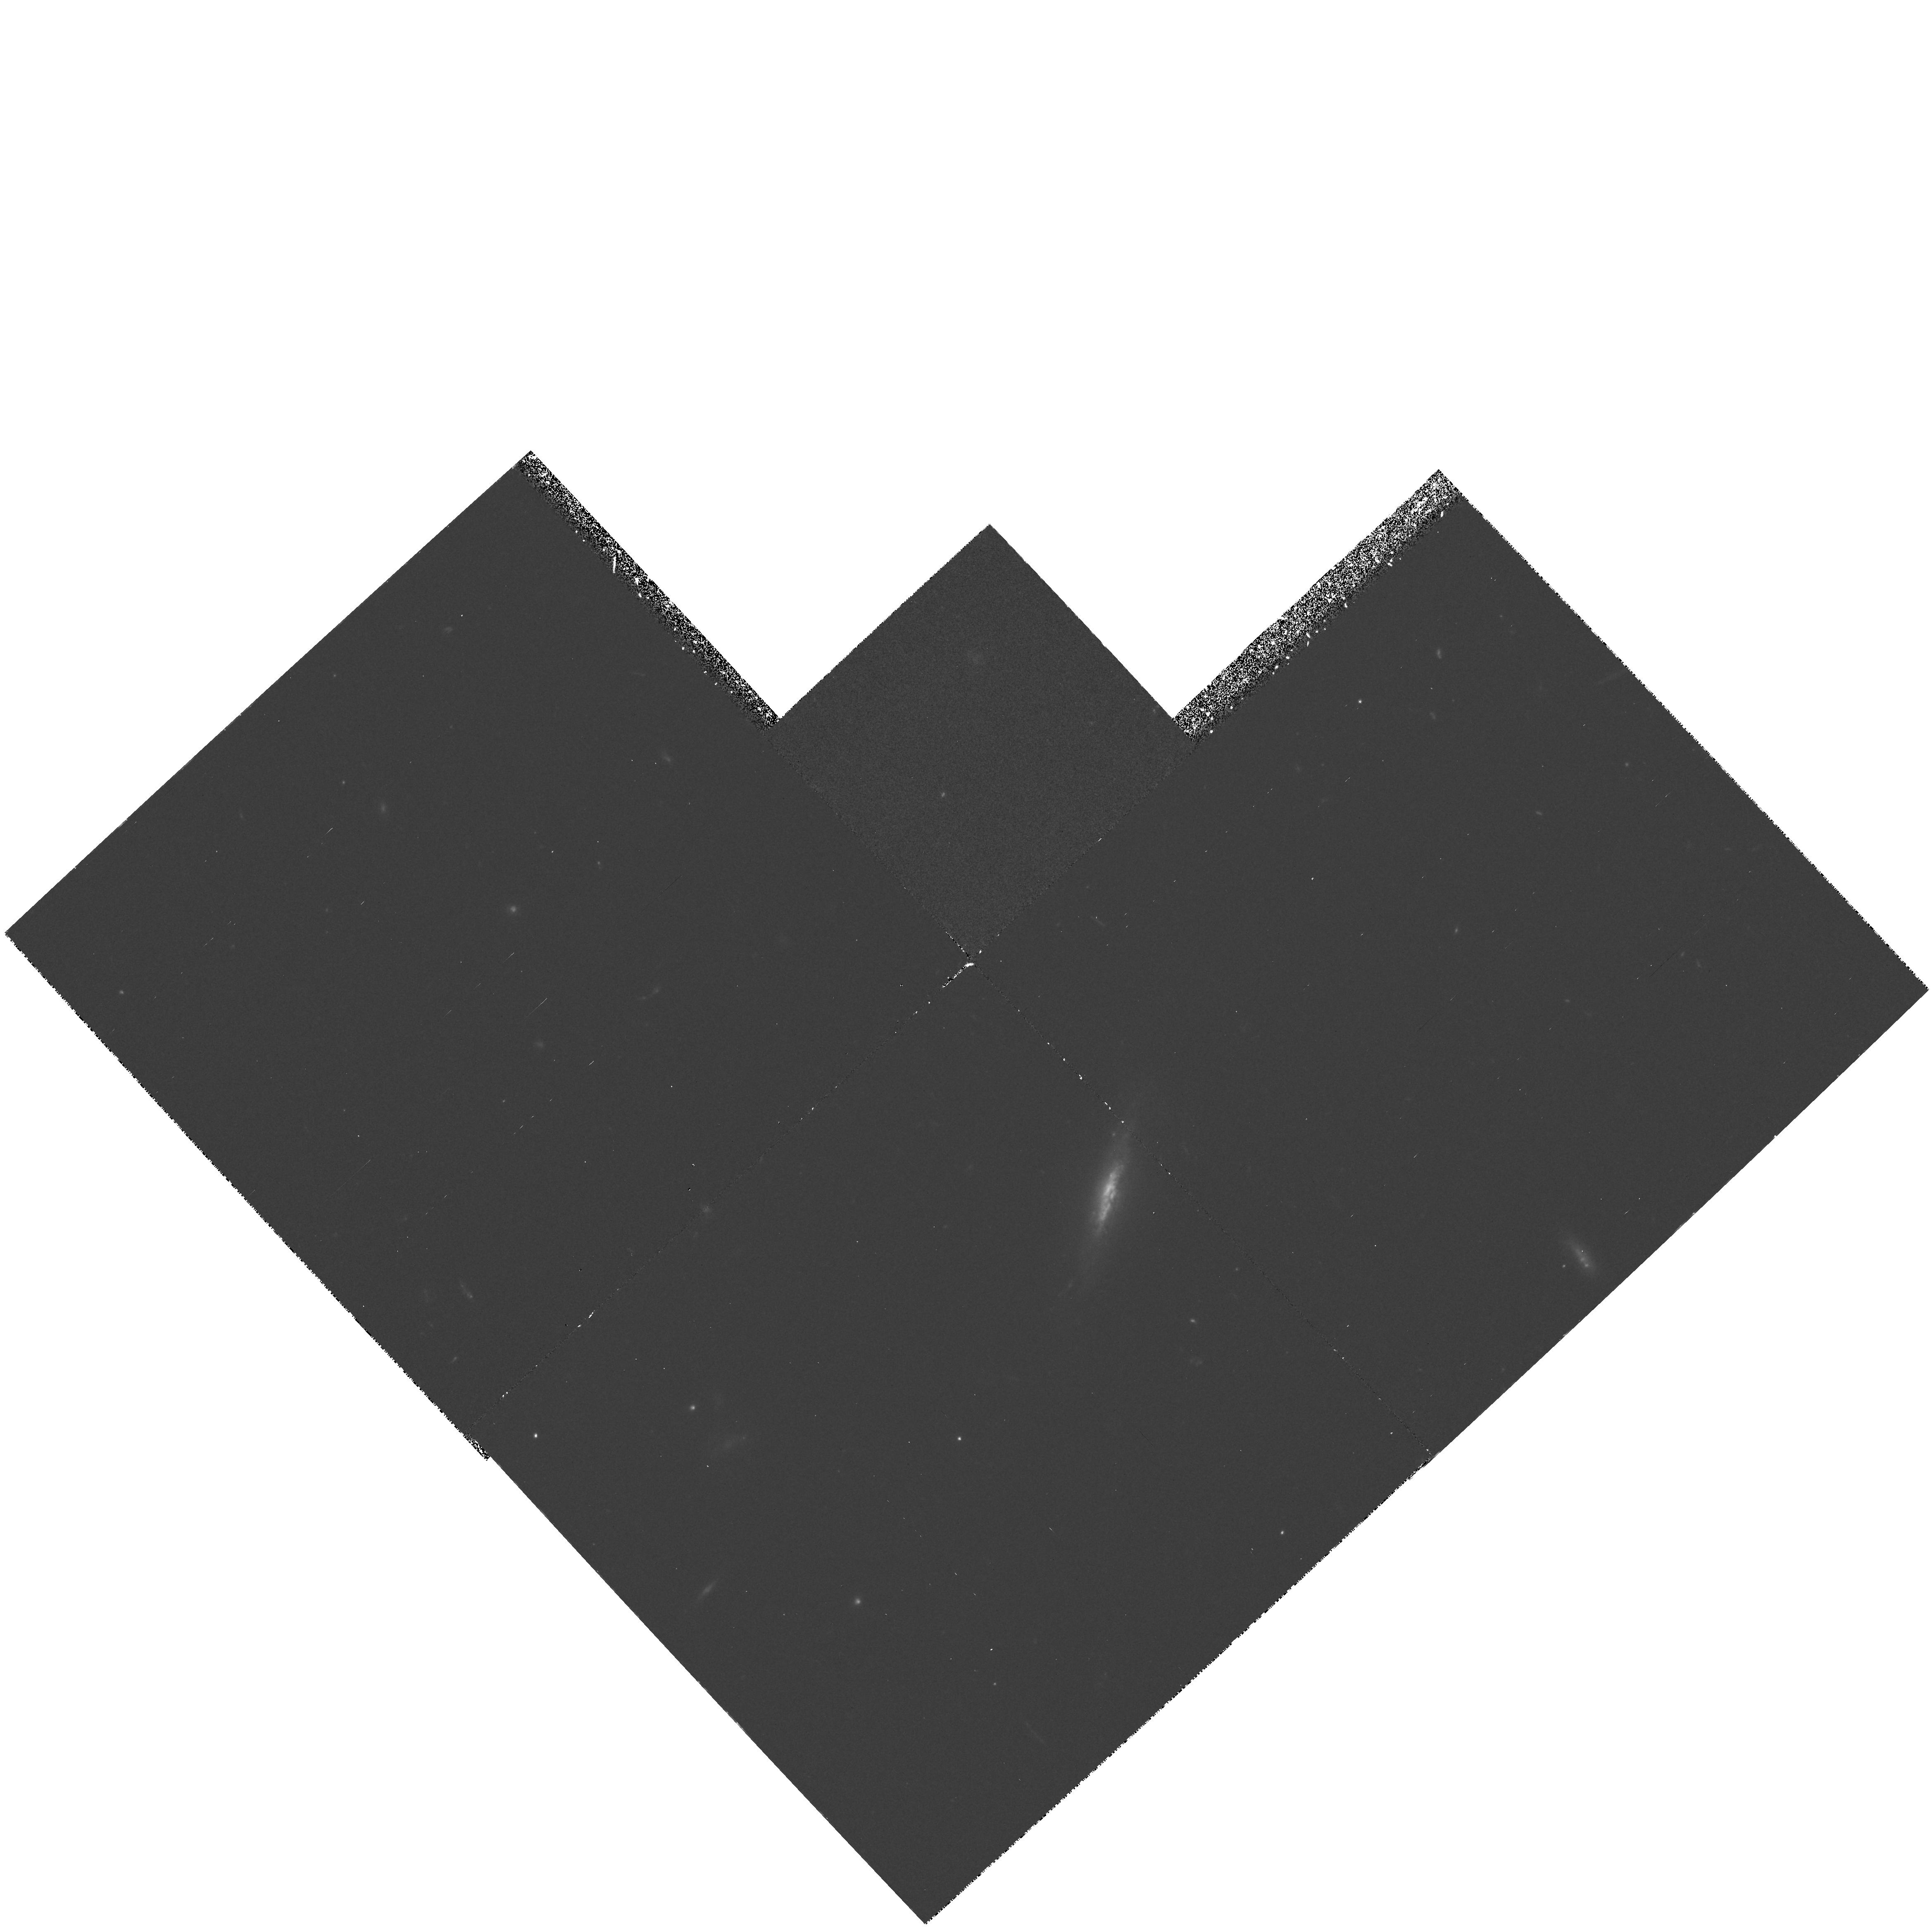
Target: FIELD-030233+001255. Instrument: WFPC2/PC. Filter: F450W. Exposure: 1.8 h. Observation ID: hst_5449_02_wfpc2_pc_f450w_u2iy02

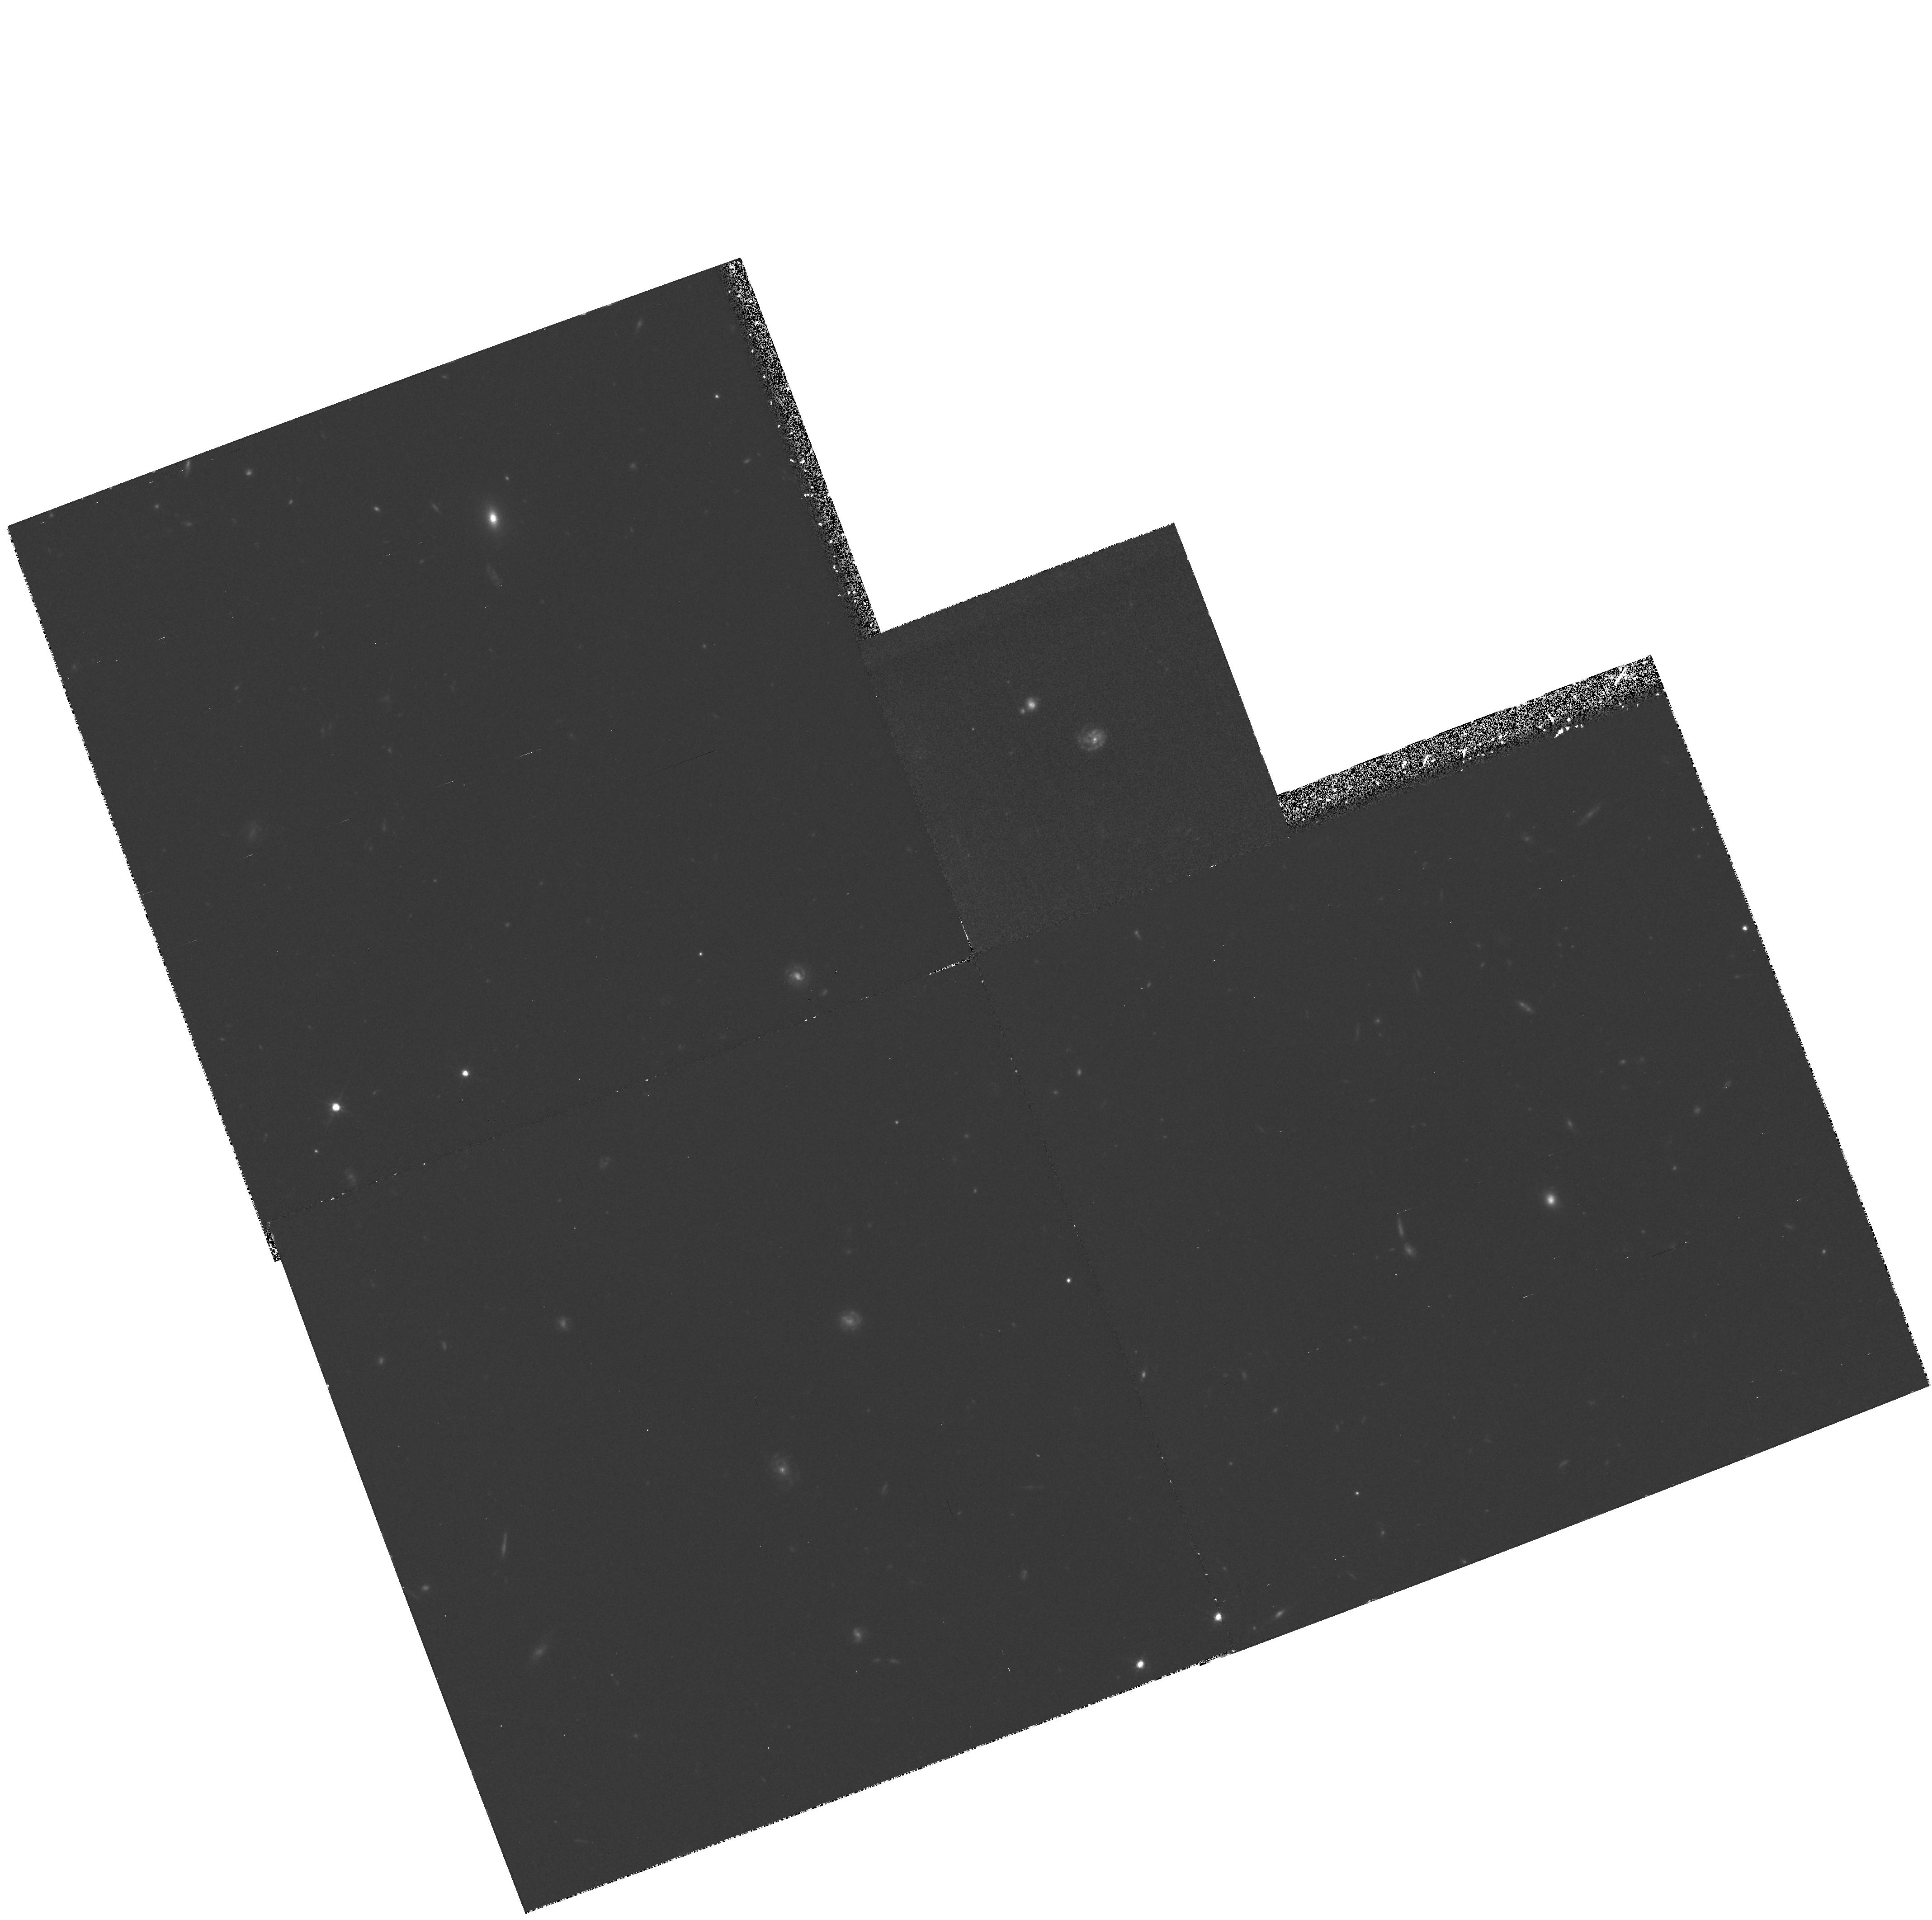
Target: FIELD-141809+523015. Instrument: WFPC2/PC. Filter: F814W. Exposure: 2.1 h. Observation ID: hst_5449_04_wfpc2_pc_f814w_u2iy04

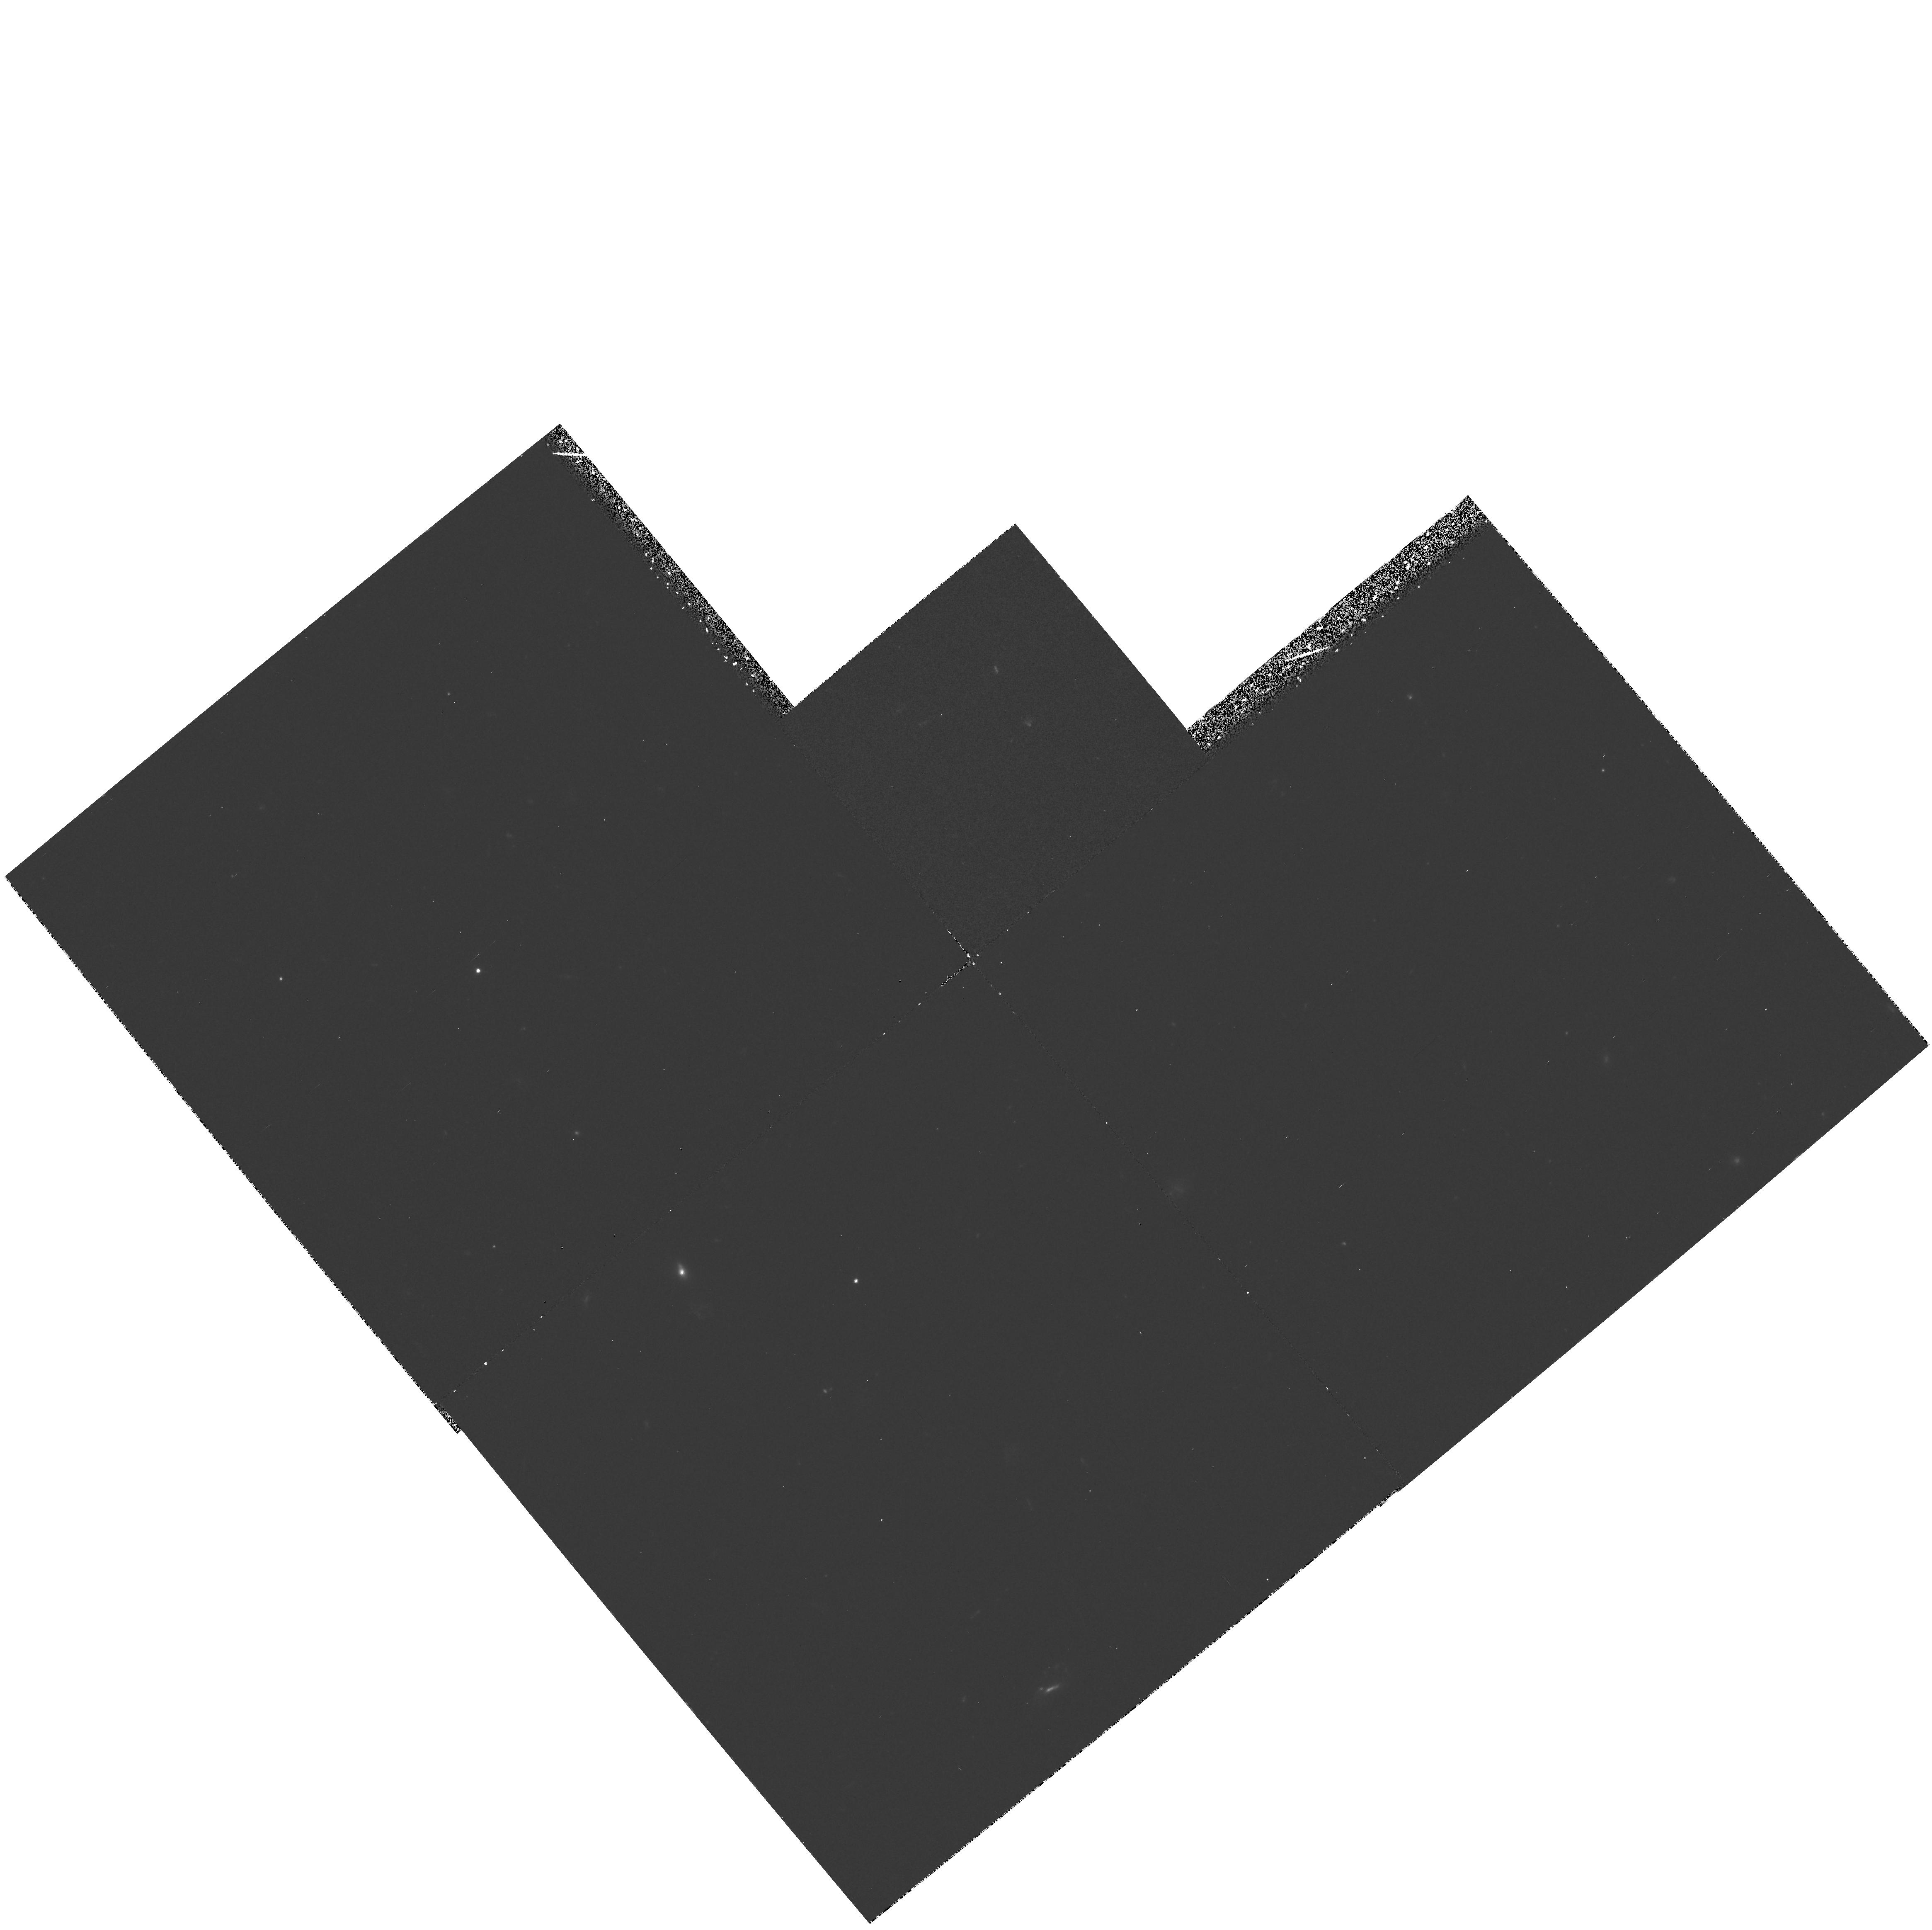
Target: FIELD-030243+001324. Instrument: WFPC2/PC. Filter: F450W. Exposure: 1.8 h. Observation ID: hst_5449_01_wfpc2_pc_f450w_u2iy01

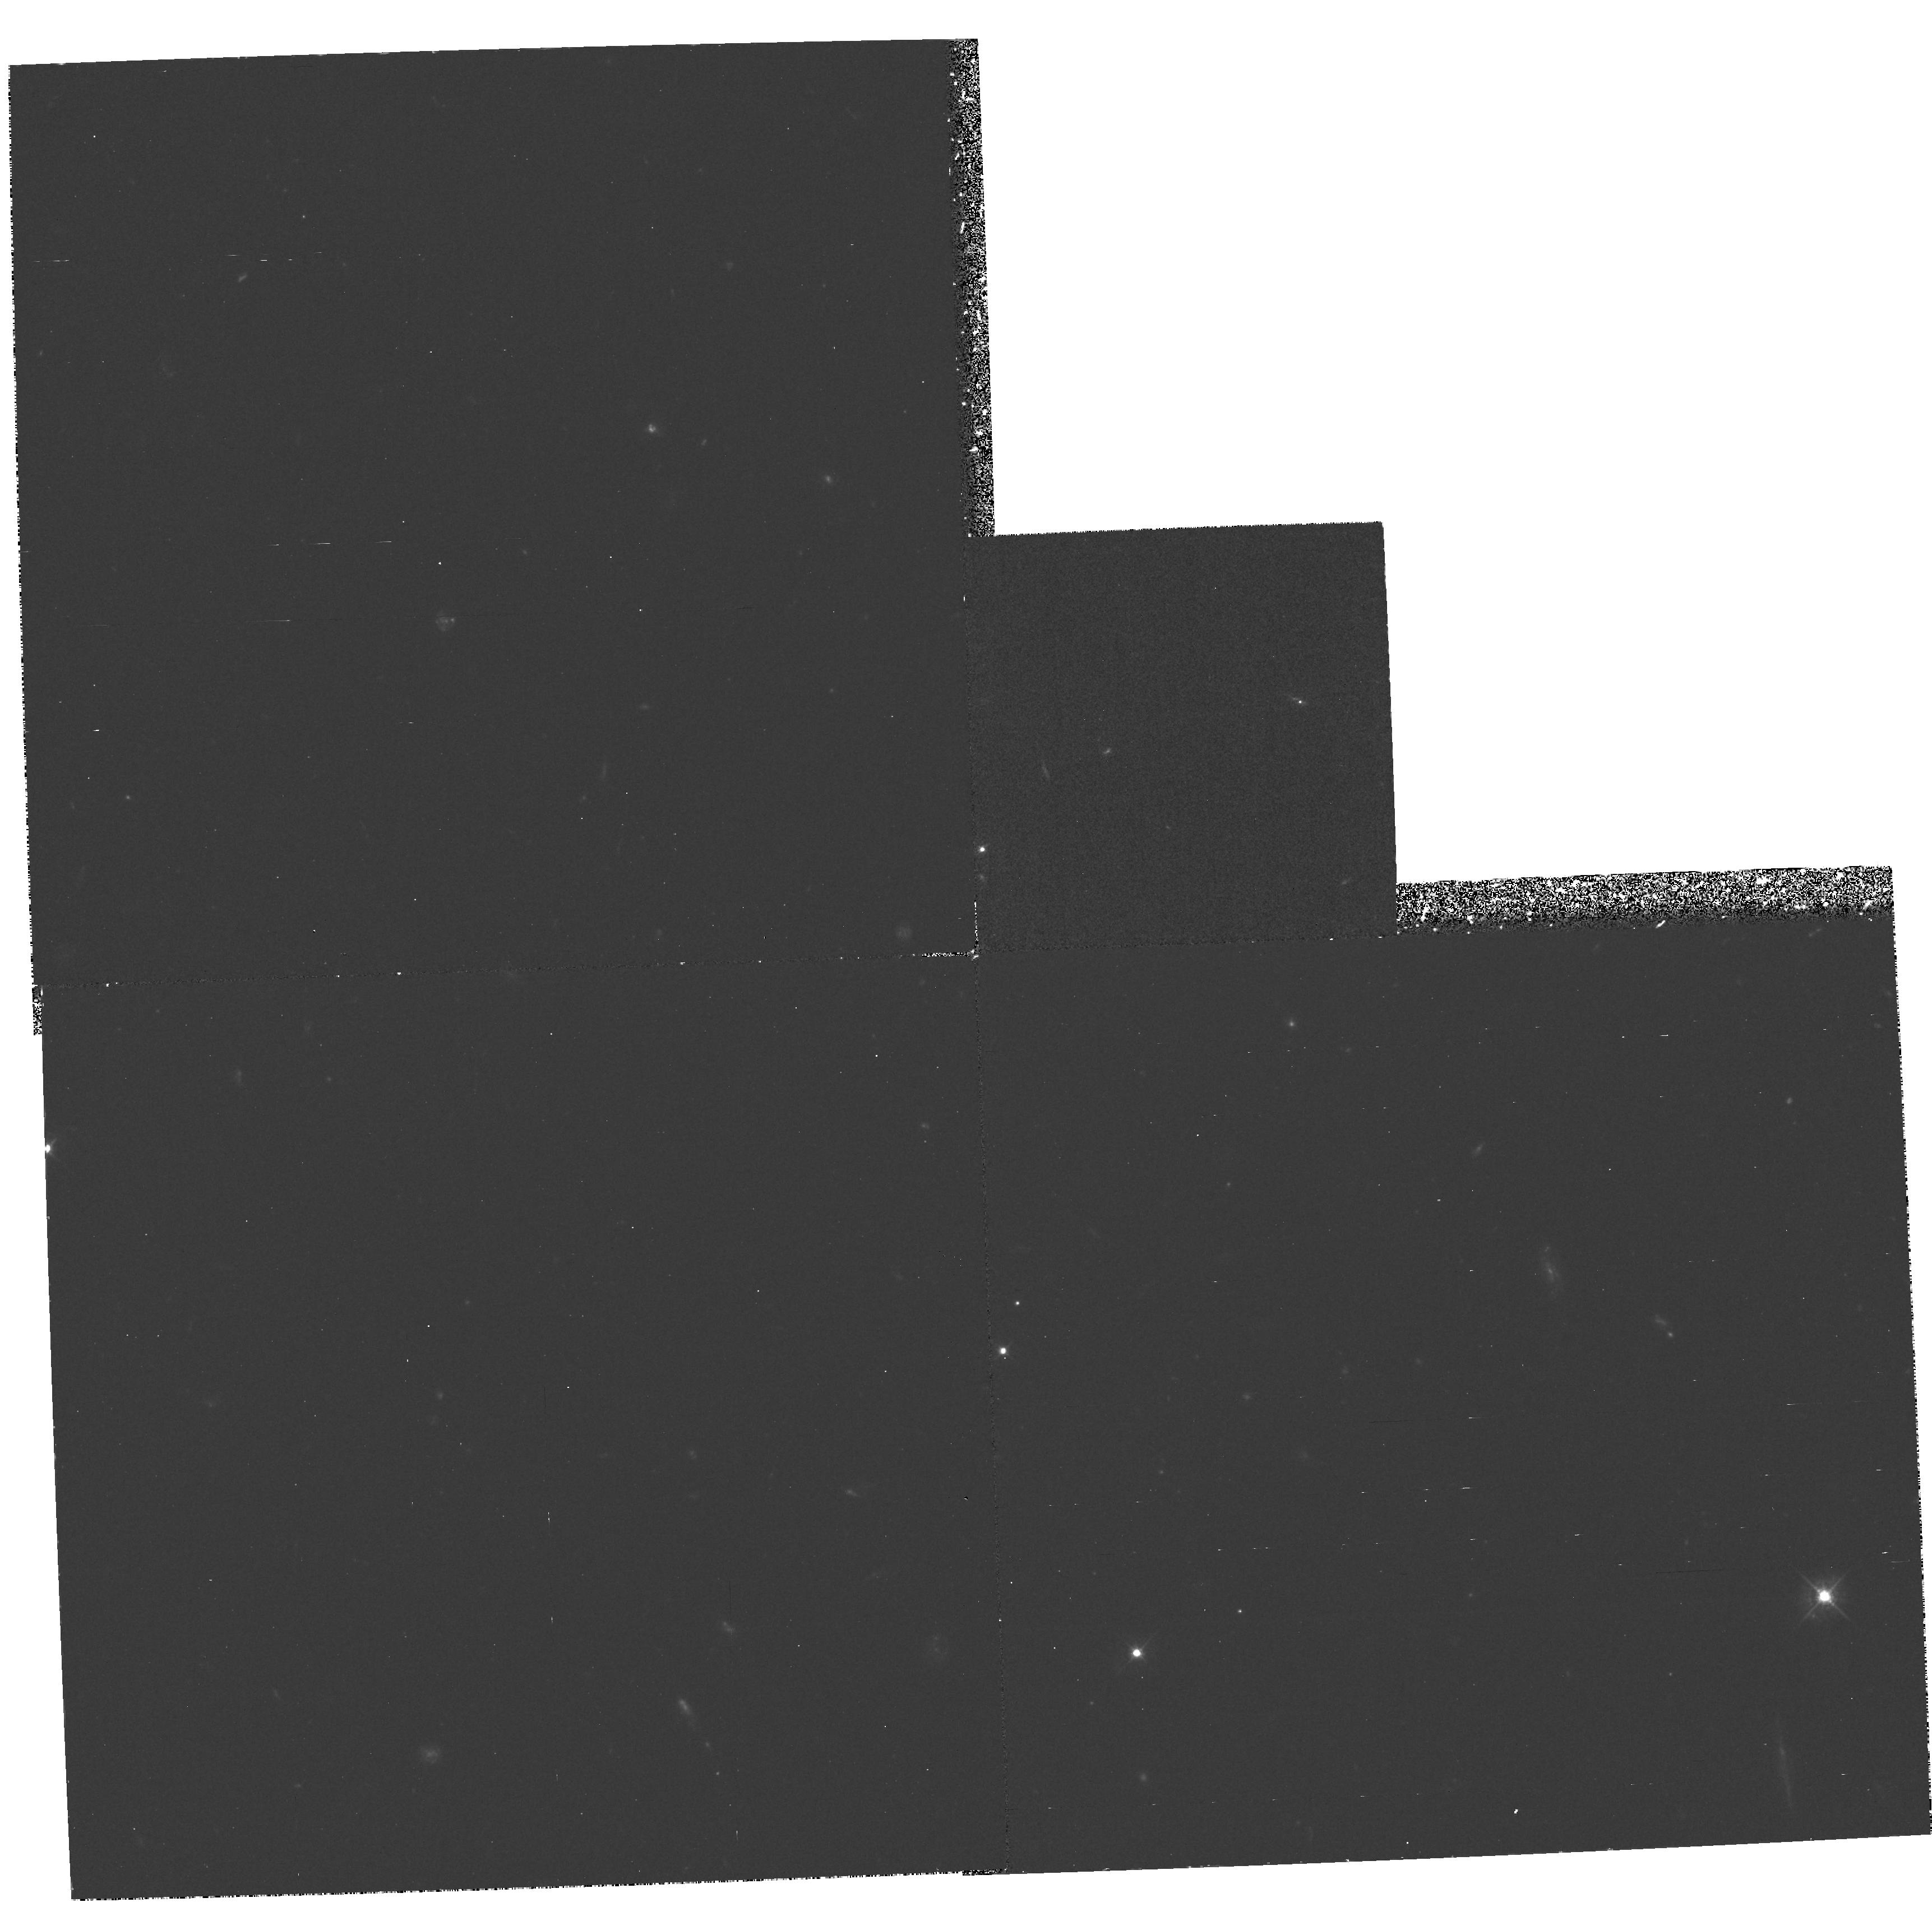
Target: FIELD-141743+523025. Instrument: WFPC2/PC. Filter: F450W. Exposure: 2.2 h. Observation ID: hst_5449_03_wfpc2_pc_f450w_u2iy03

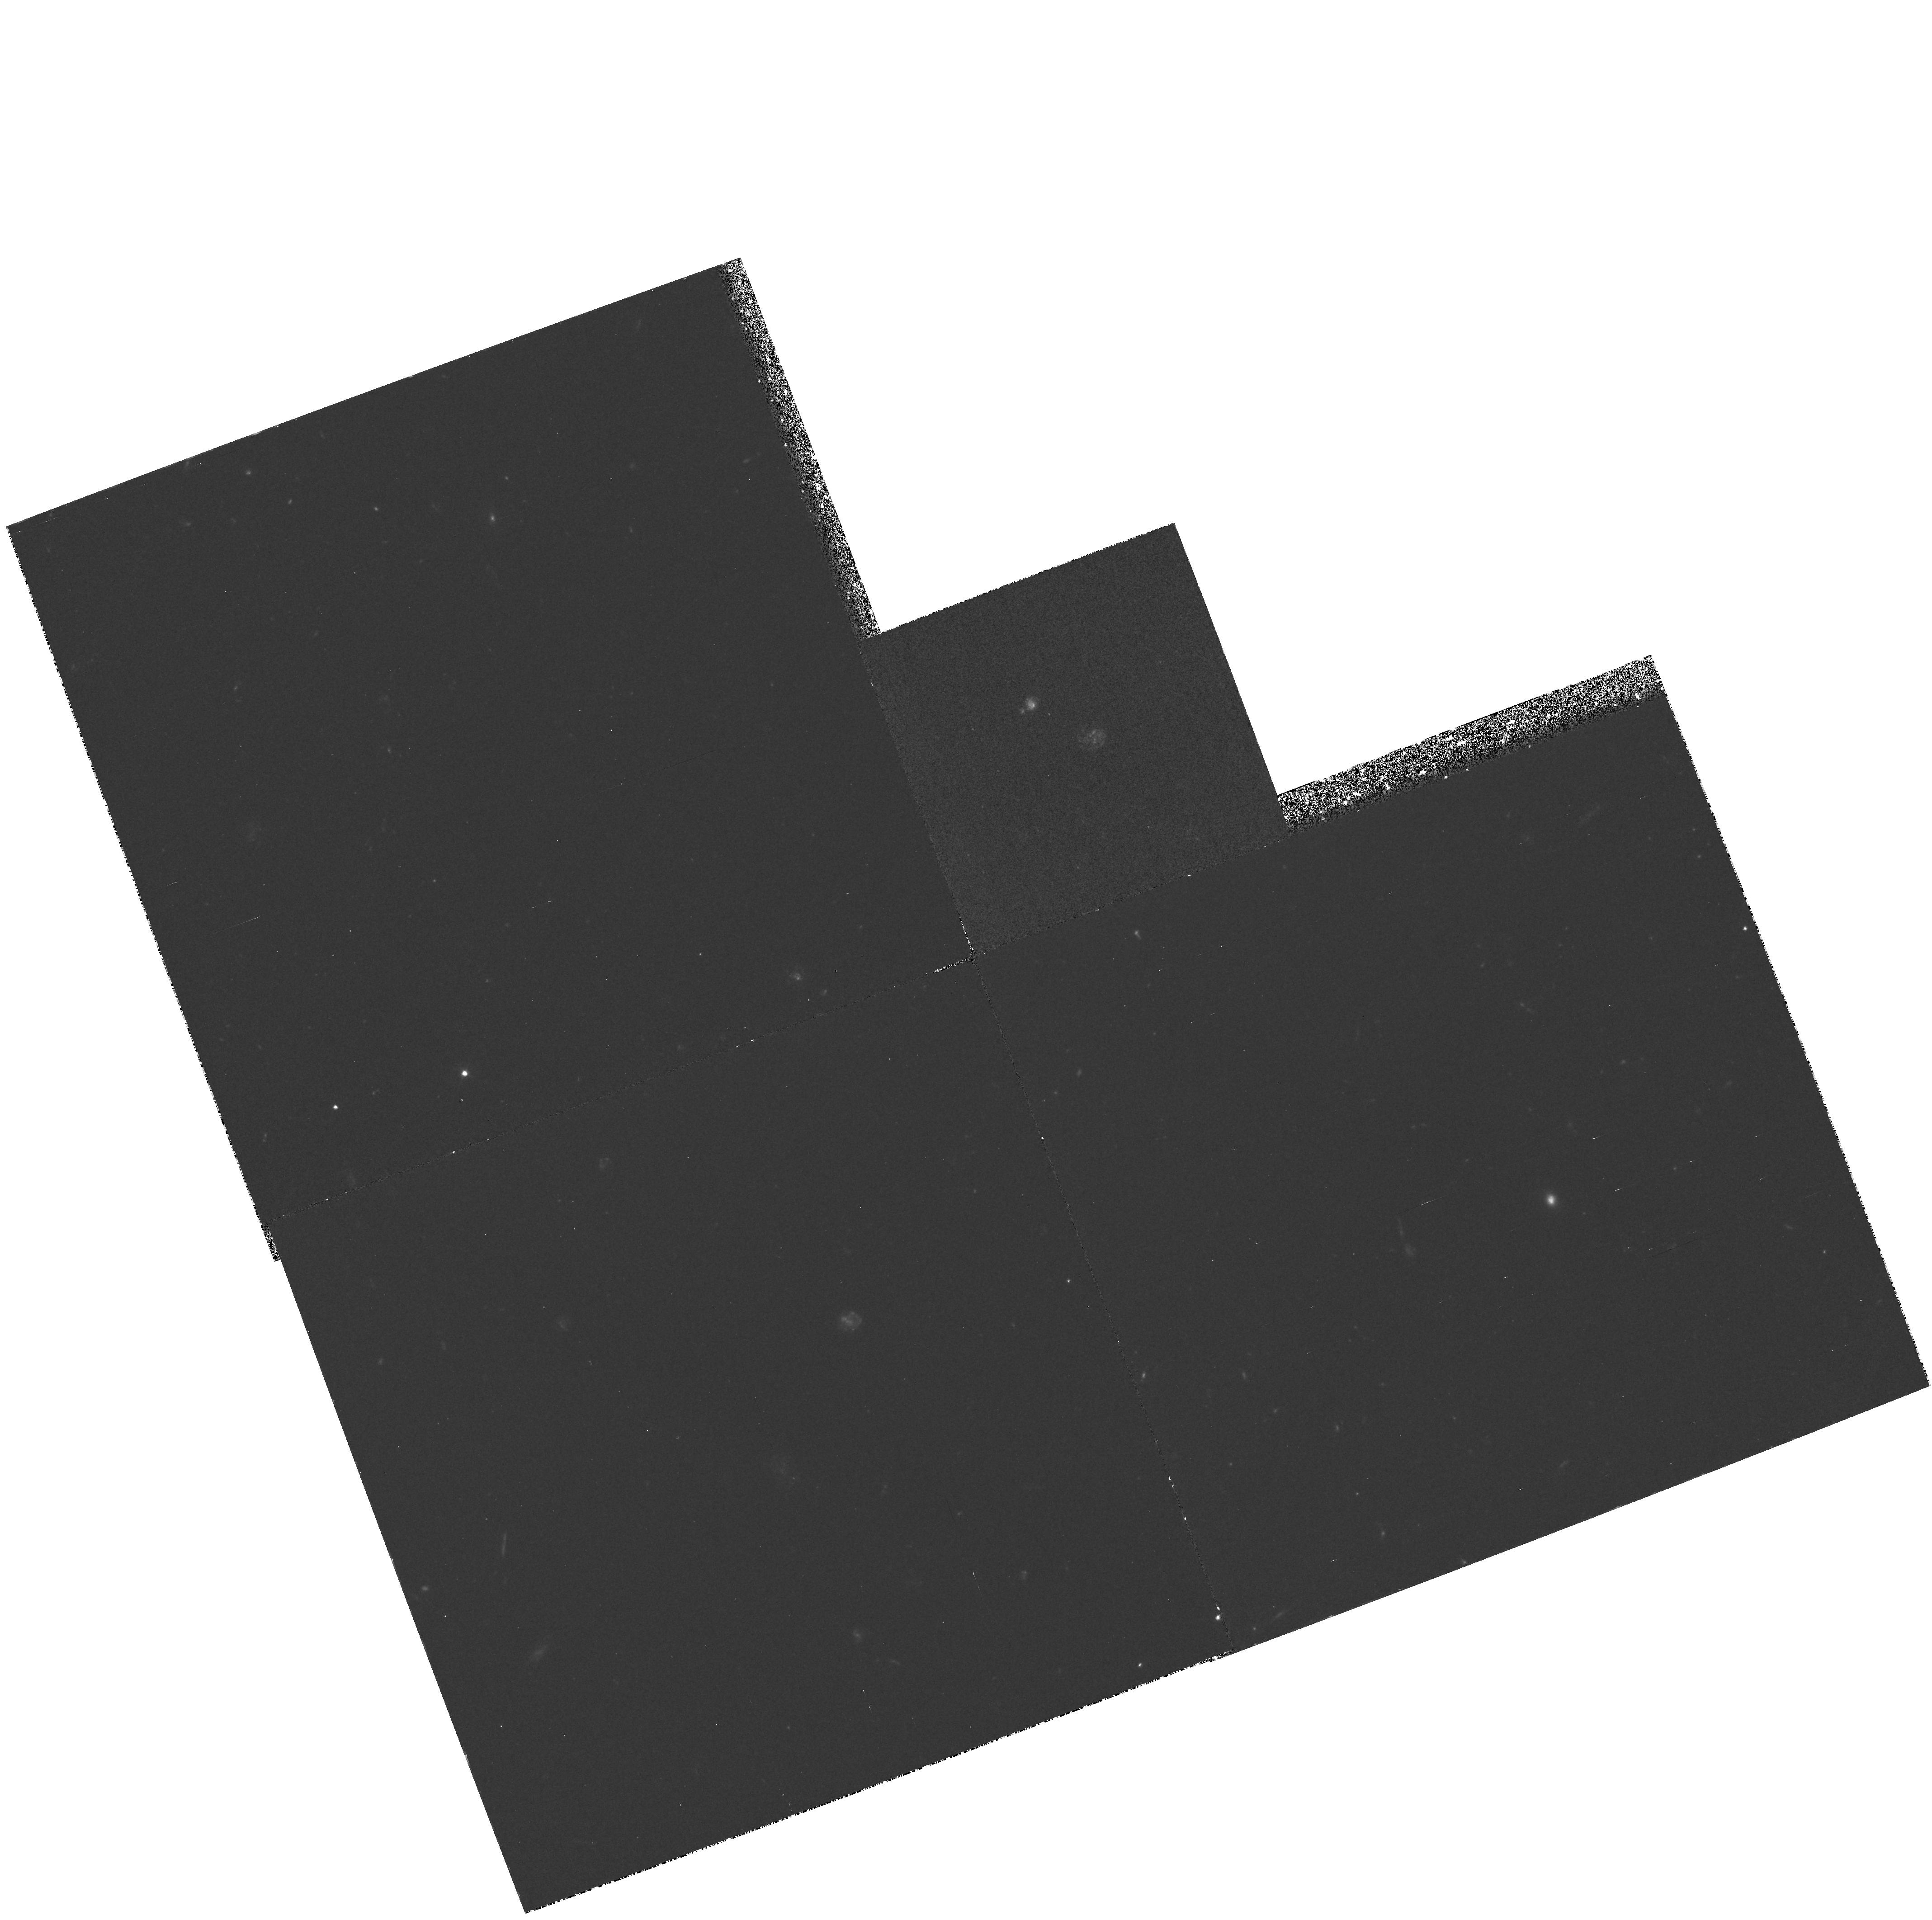
Target: FIELD-141809+523015. Instrument: WFPC2/PC. Filter: F450W. Exposure: 2.2 h. Observation ID: hst_5449_04_wfpc2_pc_f450w_u2iy04

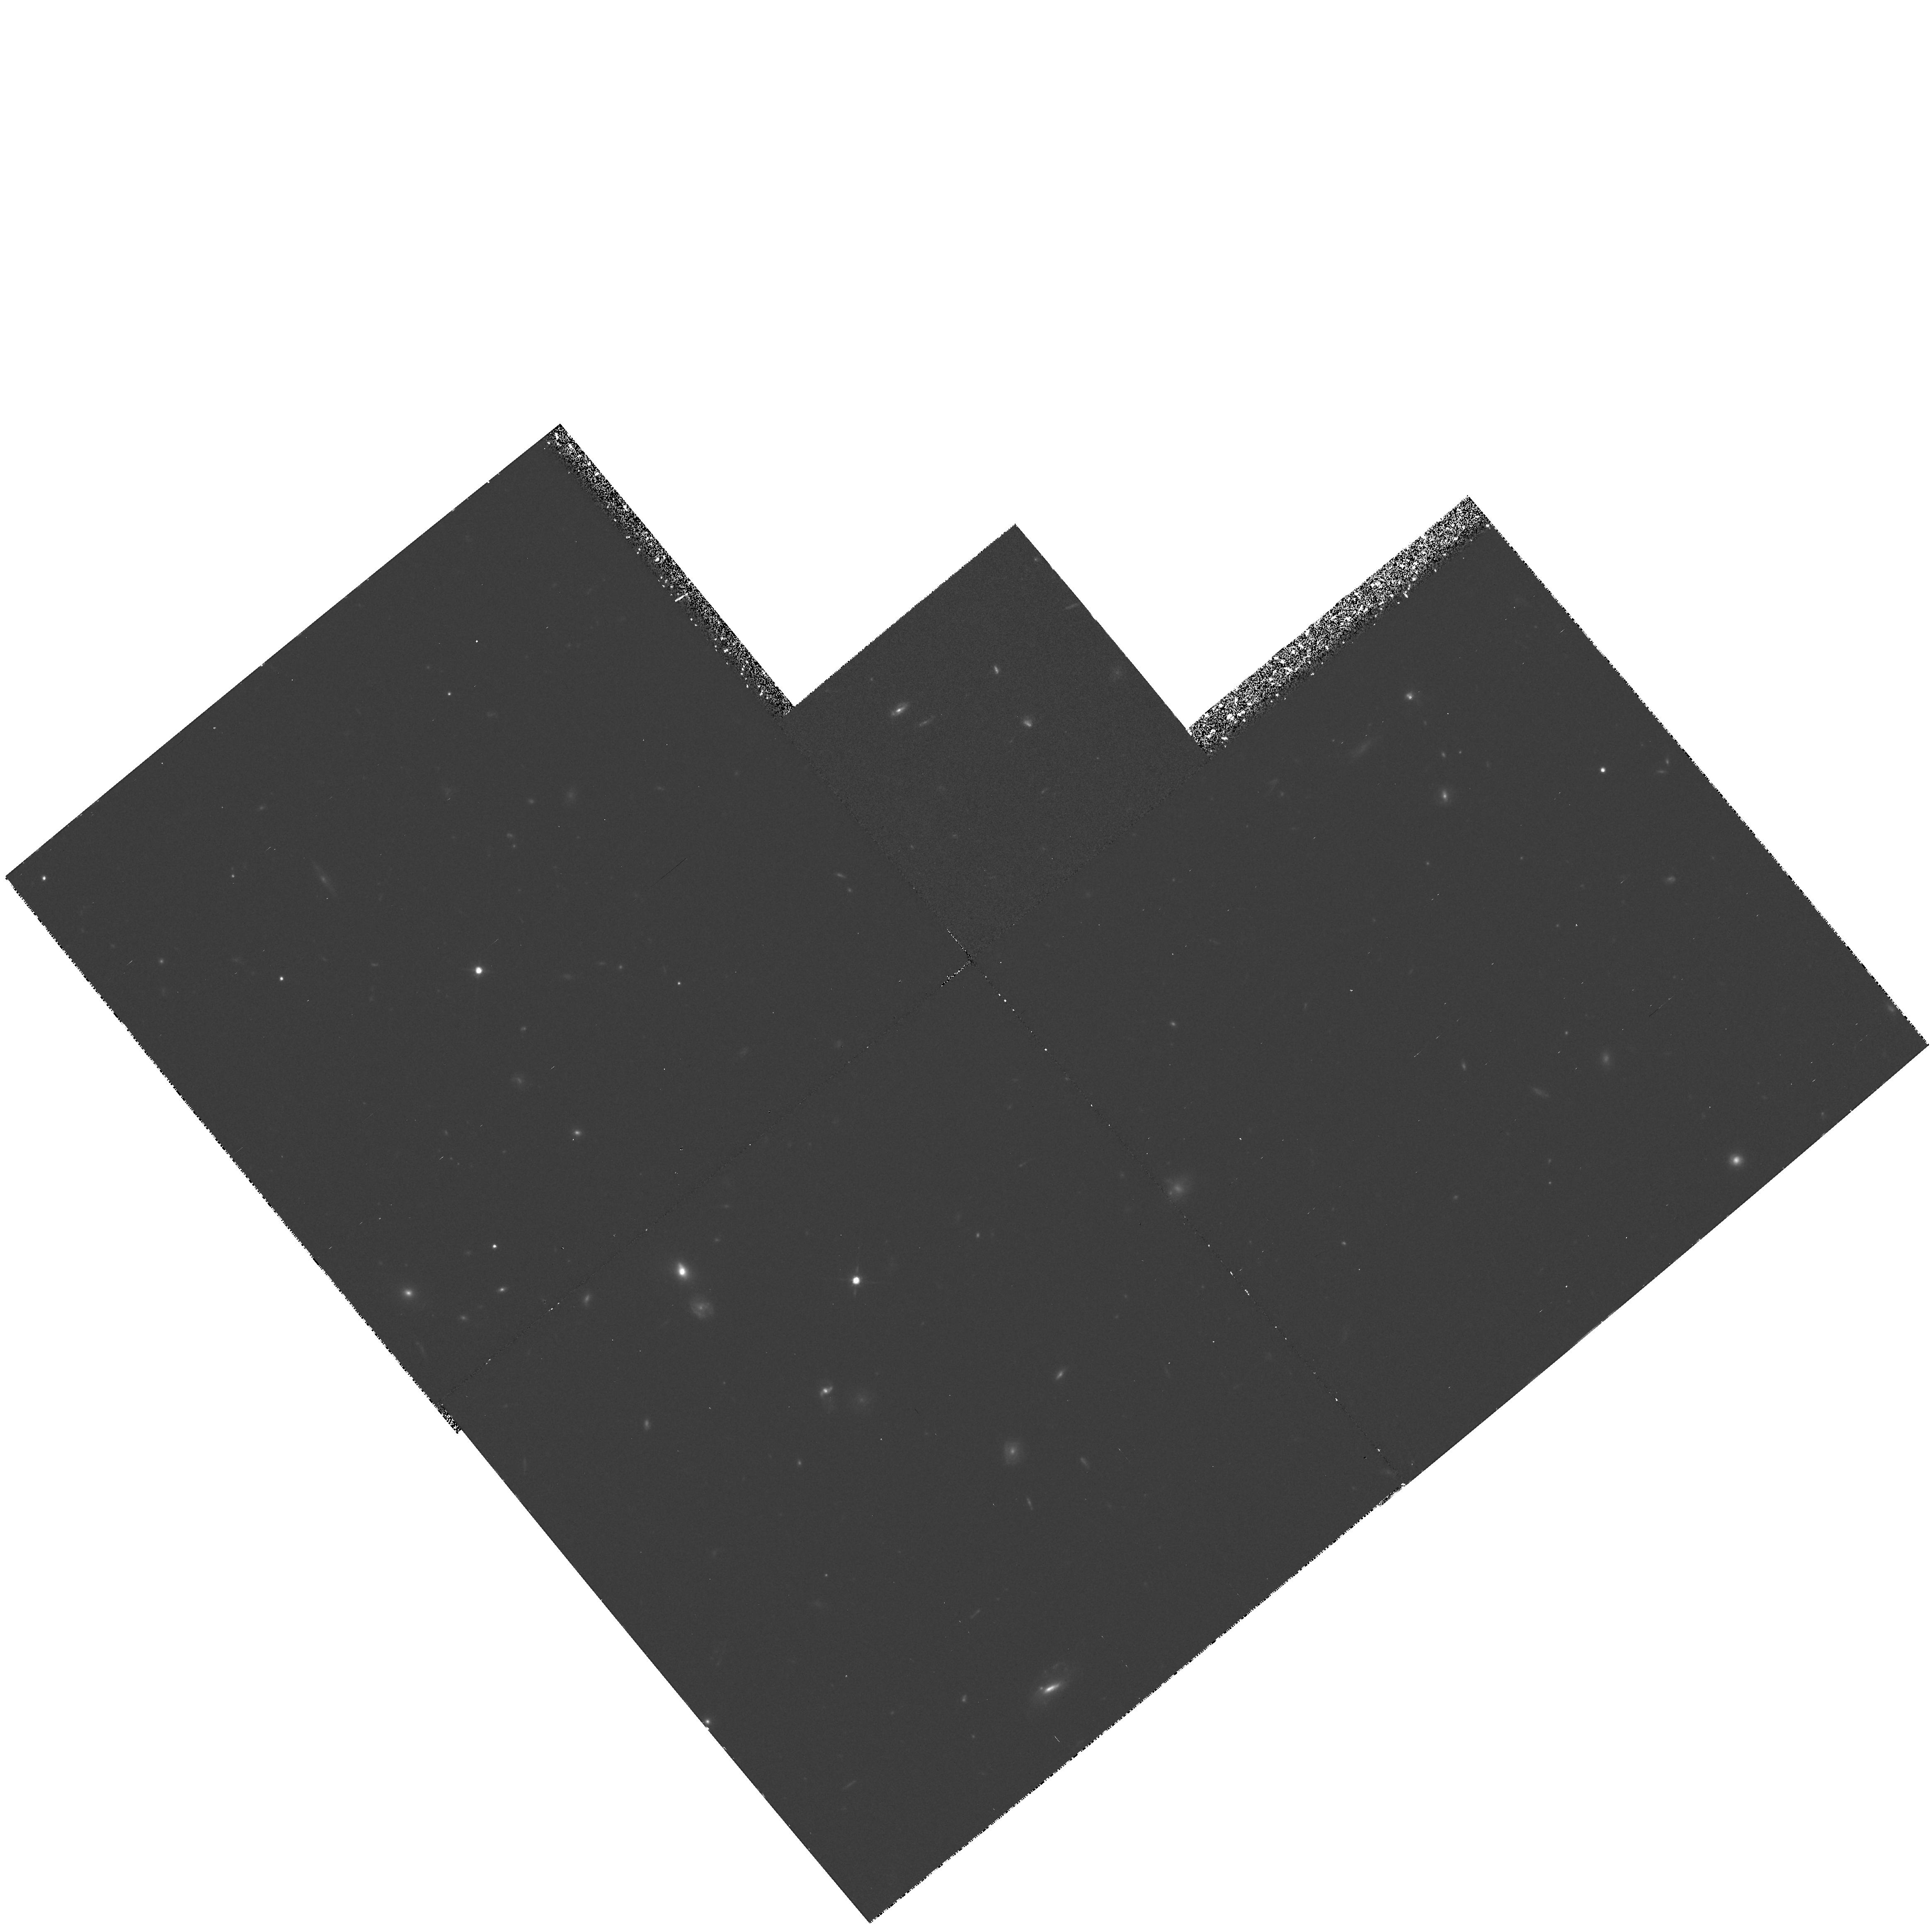
Target: FIELD-030243+001324. Instrument: WFPC2/PC. Filter: F814W. Exposure: 1.8 h. Observation ID: hst_5449_01_wfpc2_pc_f814w_u2iy01

THE MORPHOLOGIES OF NORMAL GALAXIES AT HIGH REDSHIFTS: CYCLE 4 MEDIUM (PI: Lilly, Simon J.)

We propose to obtain images at the highest possible resolution of a sample of normal galaxies at moderately high redshift that have been spectroscopically identified in a major ground- based survey program. Our HST program is aimed at PC observations of half a dozen galaxies at 0.6 < z < 0.8 and WFC observations of over 100 spectroscopically identified sources with I(AB) < 22.5 and with 0 < z < 1.2. The unique capabilities of HST will enable us to (a) determine bulge-to-disk ratios, (b) measure bulge and disk scale lengths and surface brightnesses, (c) identify compact companions and other evidence for interactions and mergers, and (d) detect structure such as spiral arms within disks so as to determine the nature of star-formation within normal high redshift galaxies. This will lead to an understanding of the evolution of the different morphological components in galaxies and, thus, an understanding of those physical process that have operated within and around typical galaxies and which have controlled their evolution since the time when the Universe was less than half of its present age.